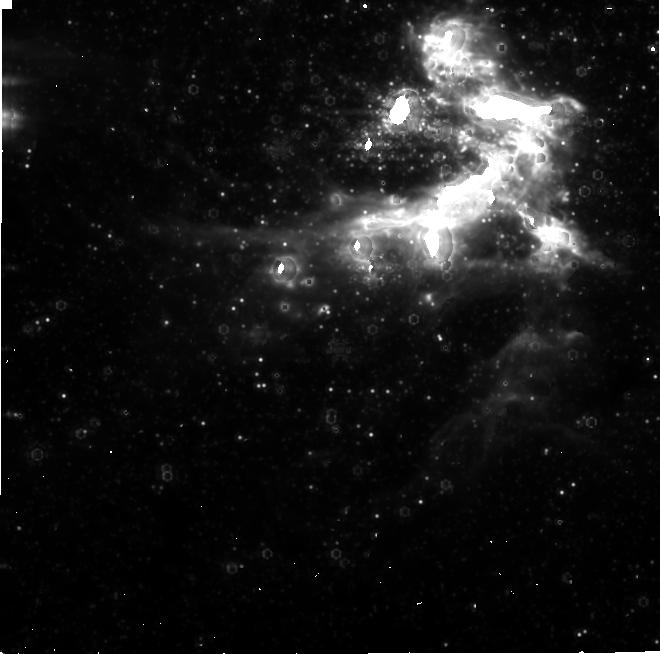
Target: SGRA
Instrument: NIRCAM
Filter: F480M
Exposure: 5.3 h
Observation ID: jw02235-o002_t001_nircam_clear-f480m-sub640

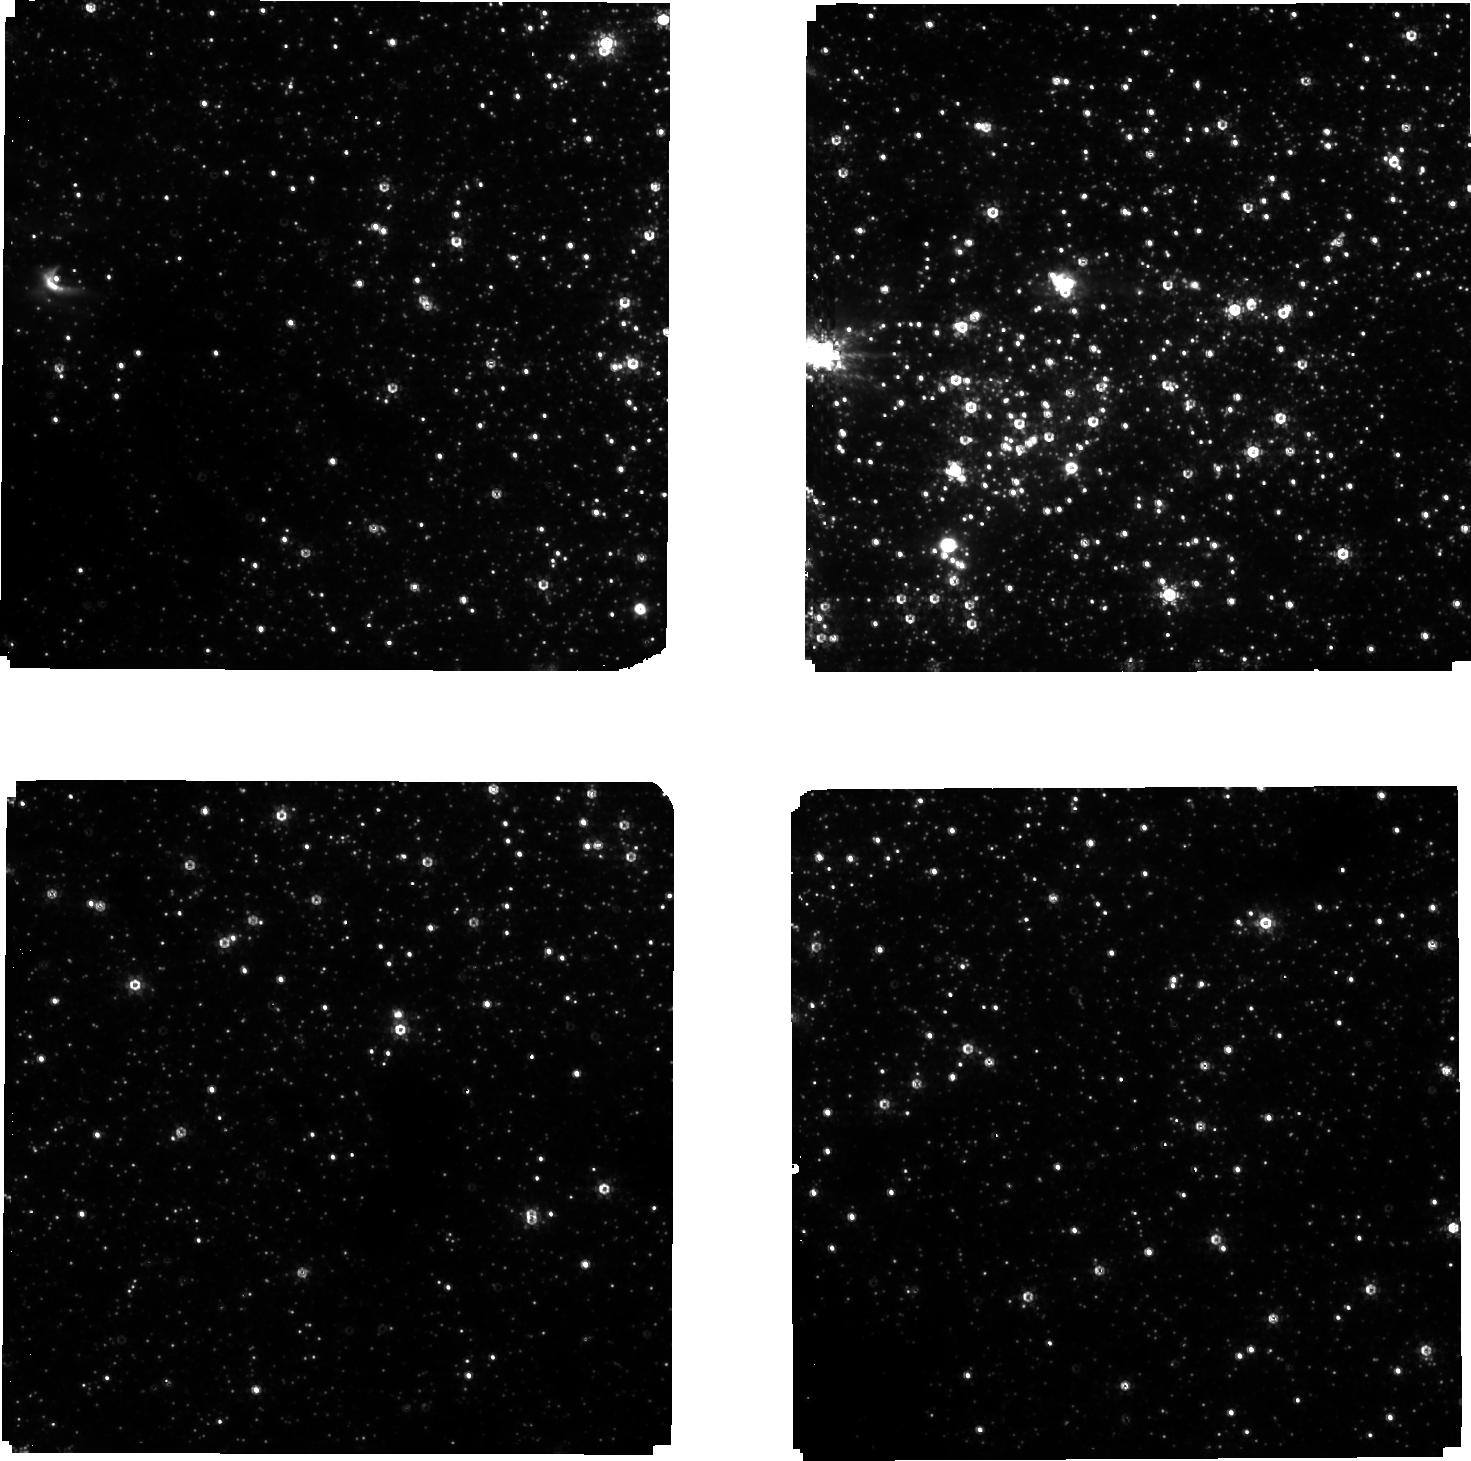
Target: SGRA
Instrument: NIRCAM
Filter: F210M
Exposure: 5.3 h
Observation ID: jw02235-o002_t001_nircam_clear-f210m-sub640

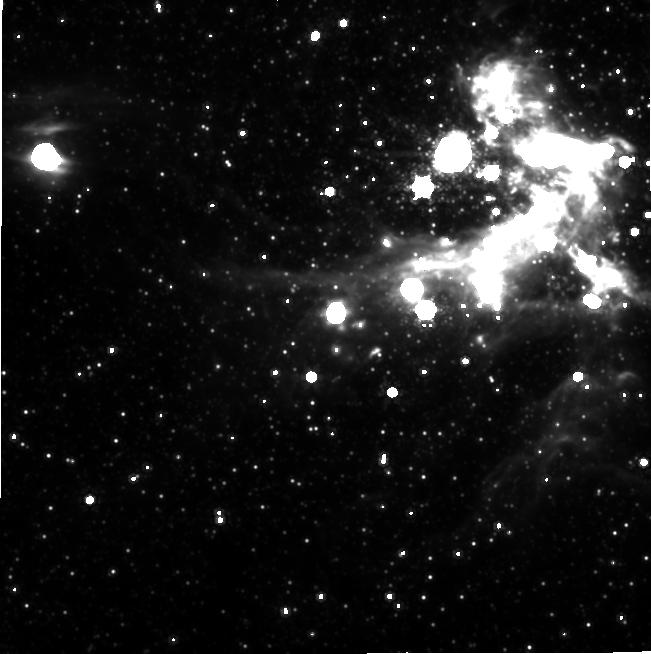
Target: SGRA
Instrument: NIRCAM
Filter: F480M
Exposure: 5.3 h
Observation ID: jw02235-o001_t001_nircam_clear-f480m-sub640

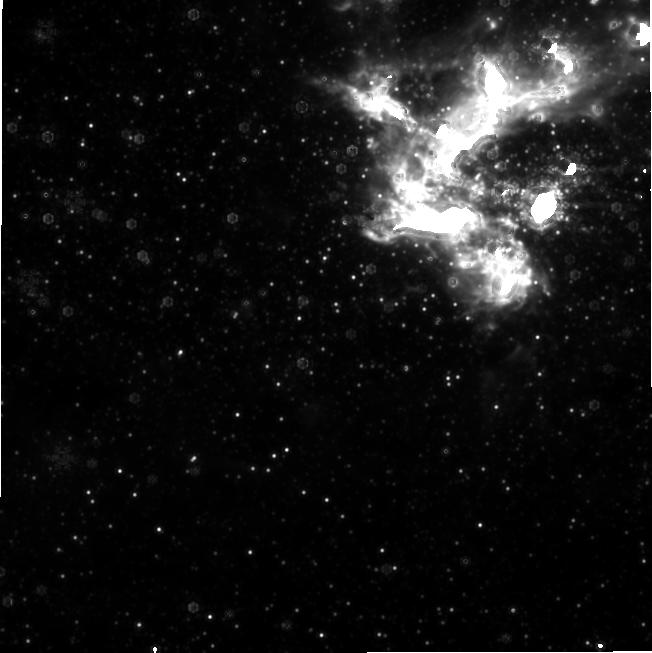
Target: SGRA
Instrument: NIRCAM
Filter: F480M
Exposure: 3.3 h
Observation ID: jw02235-o005_t001_nircam_clear-f480m-sub640

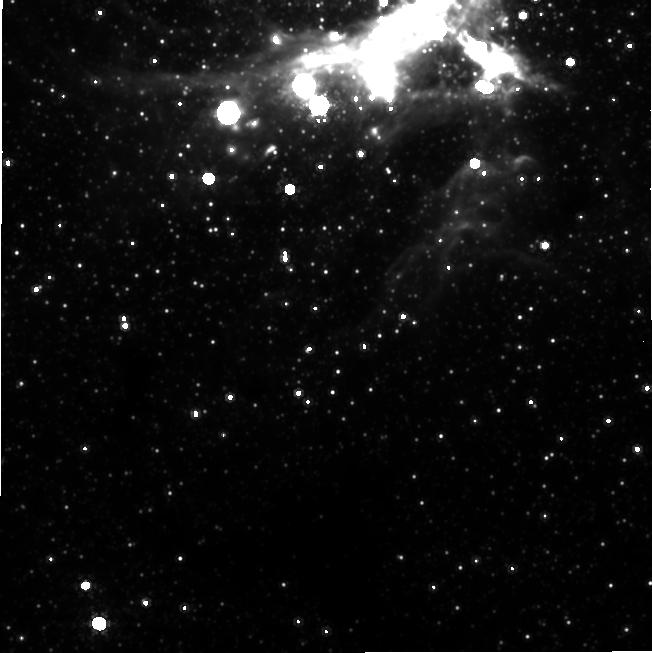
Target: SGRA
Instrument: NIRCAM
Filter: F480M
Exposure: 5 h
Observation ID: jw02235-o003_t001_nircam_clear-f480m-sub640

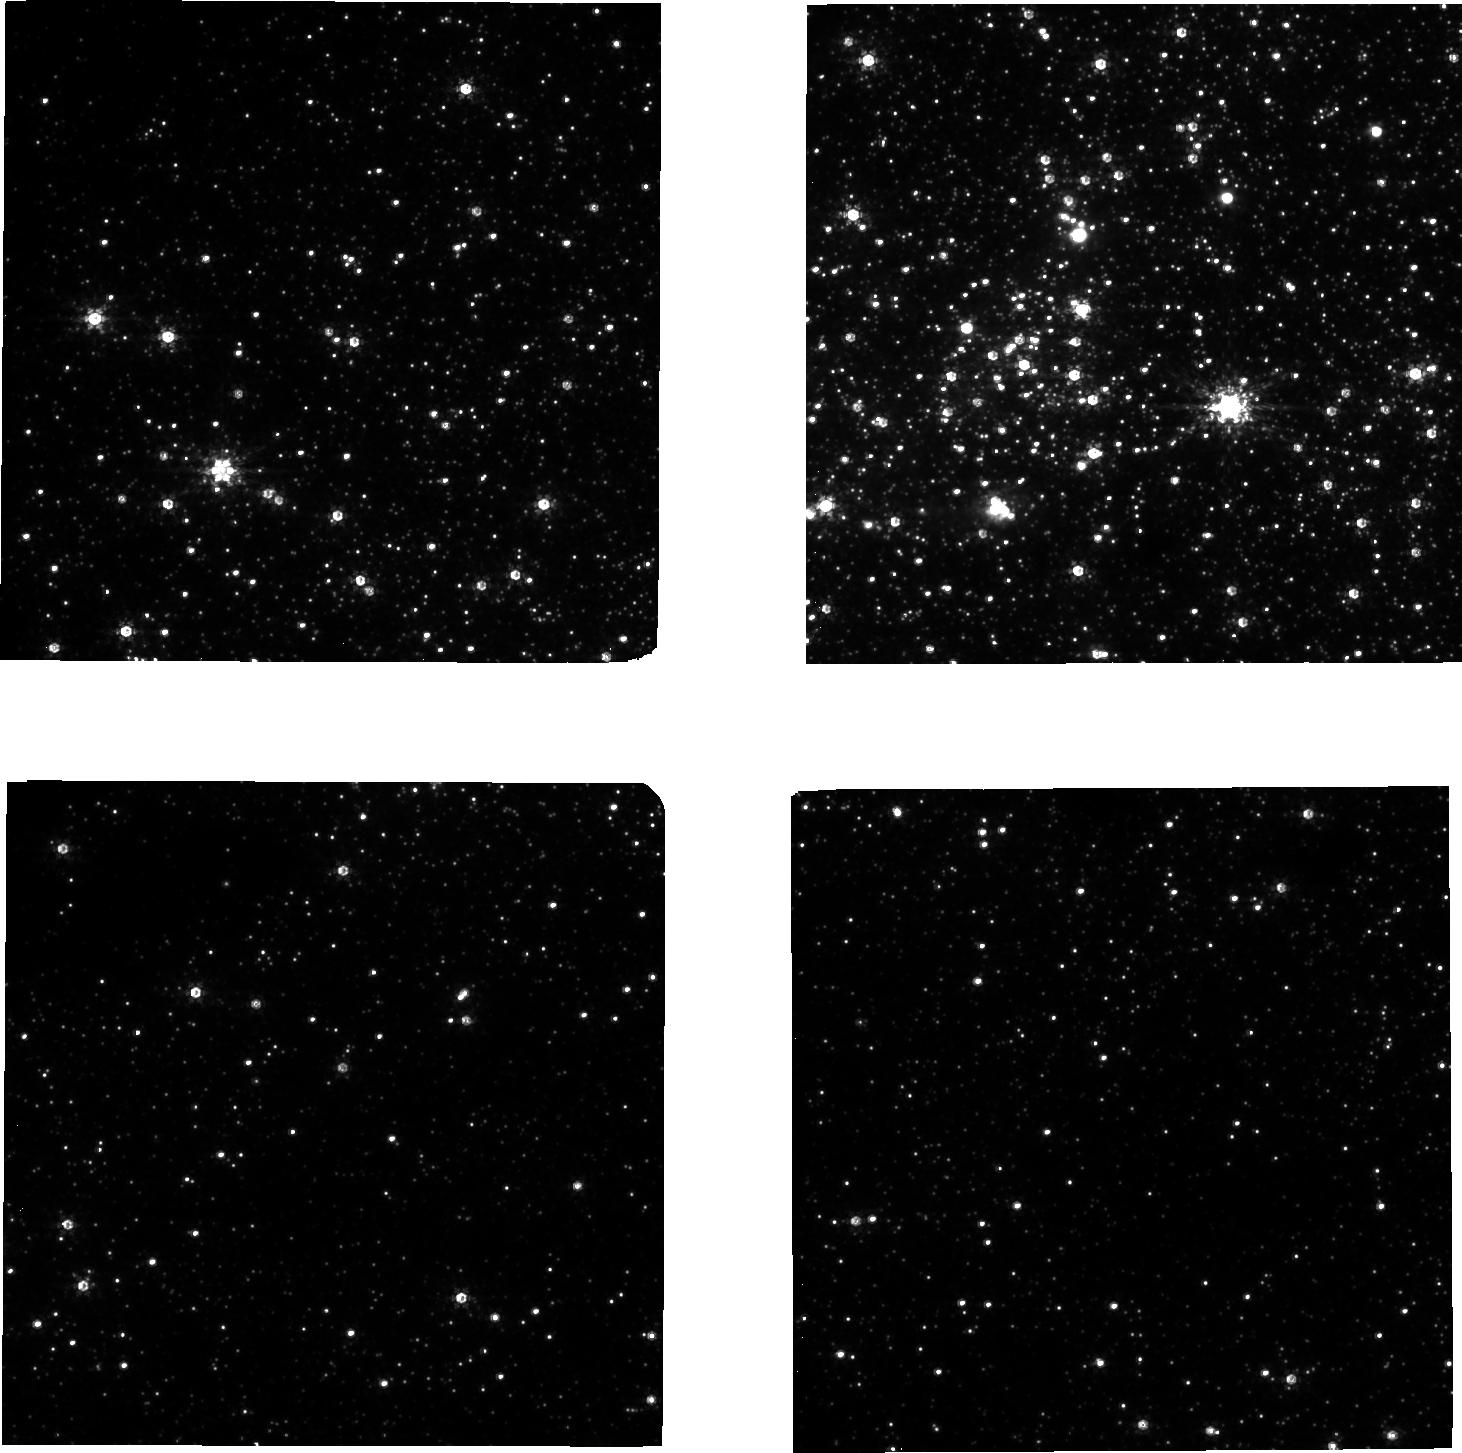
Target: SGRA
Instrument: NIRCAM
Filter: F210M
Exposure: 3.3 h
Observation ID: jw02235-o005_t001_nircam_clear-f210m-sub640

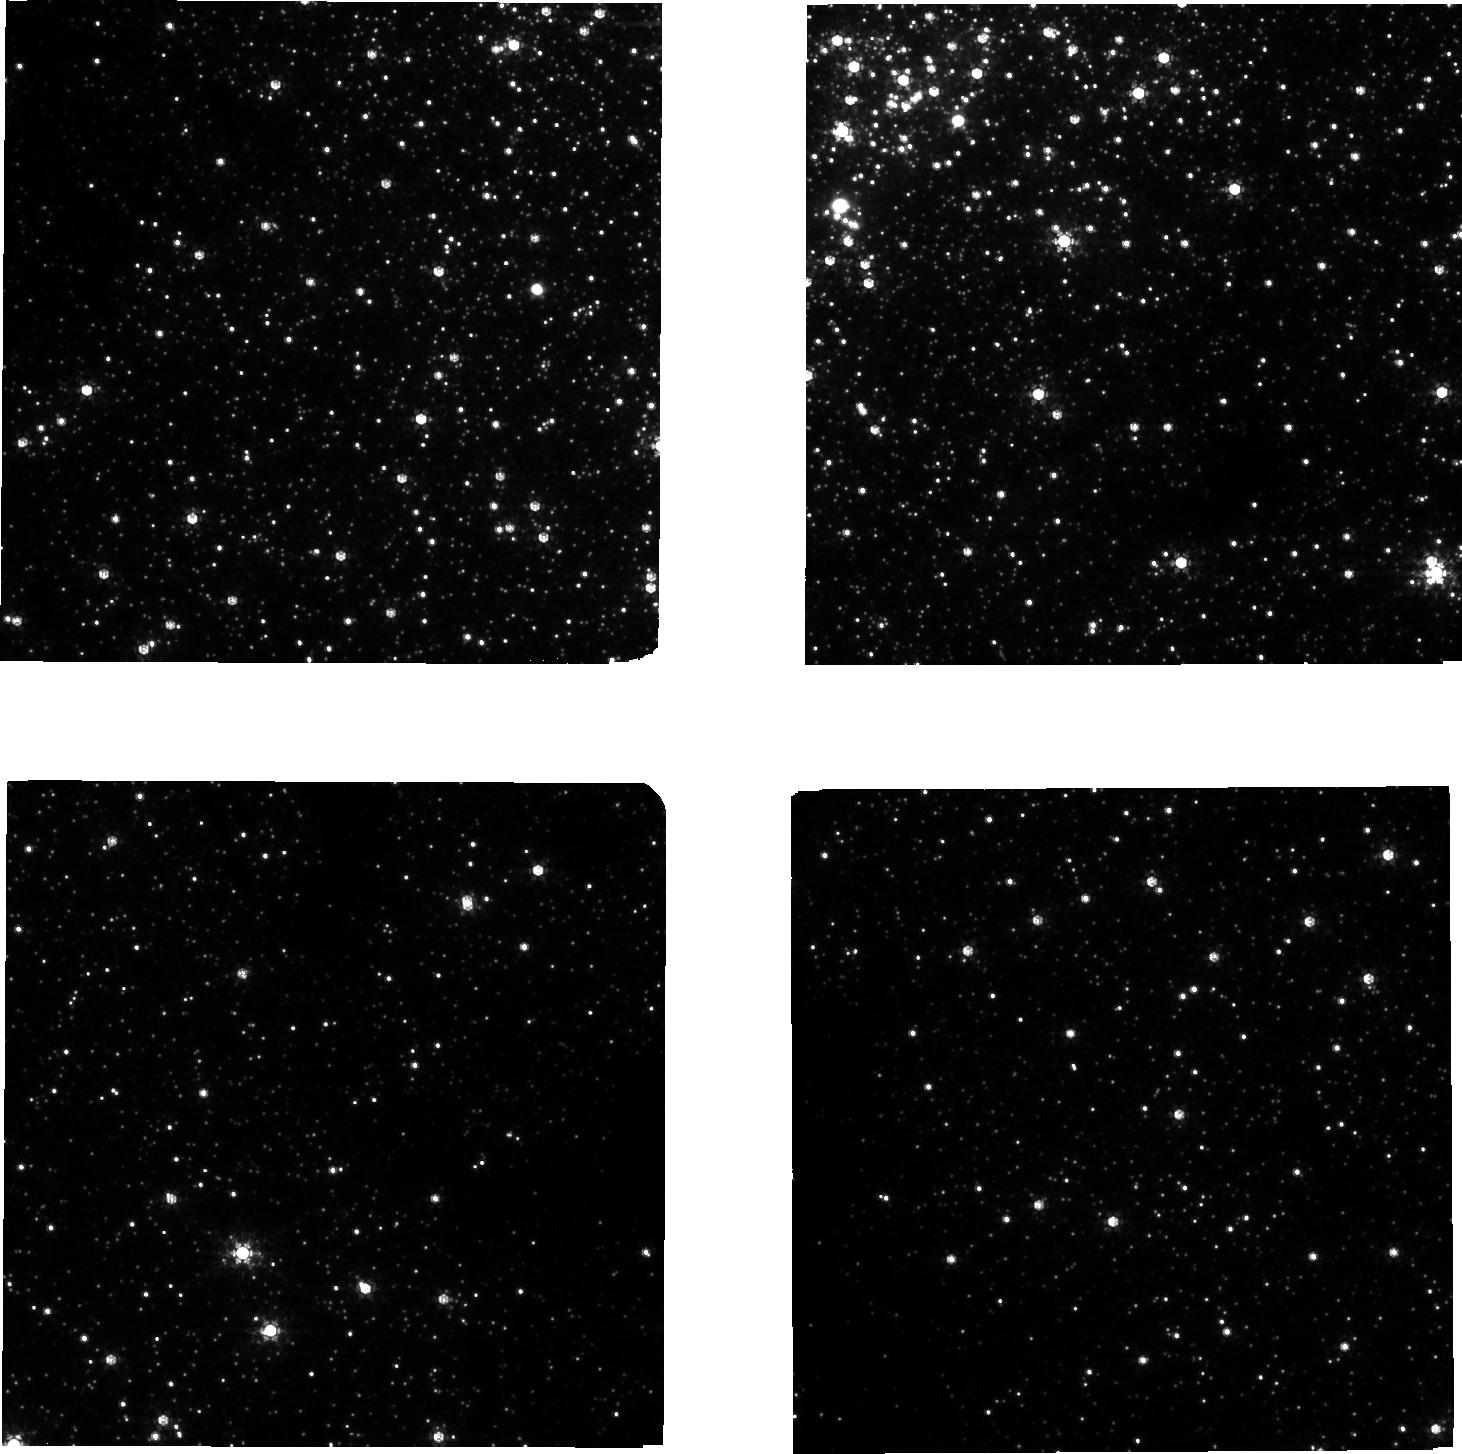
Target: SGRA
Instrument: NIRCAM
Filter: F210M
Exposure: 5 h
Observation ID: jw02235-o003_t001_nircam_clear-f210m-sub640

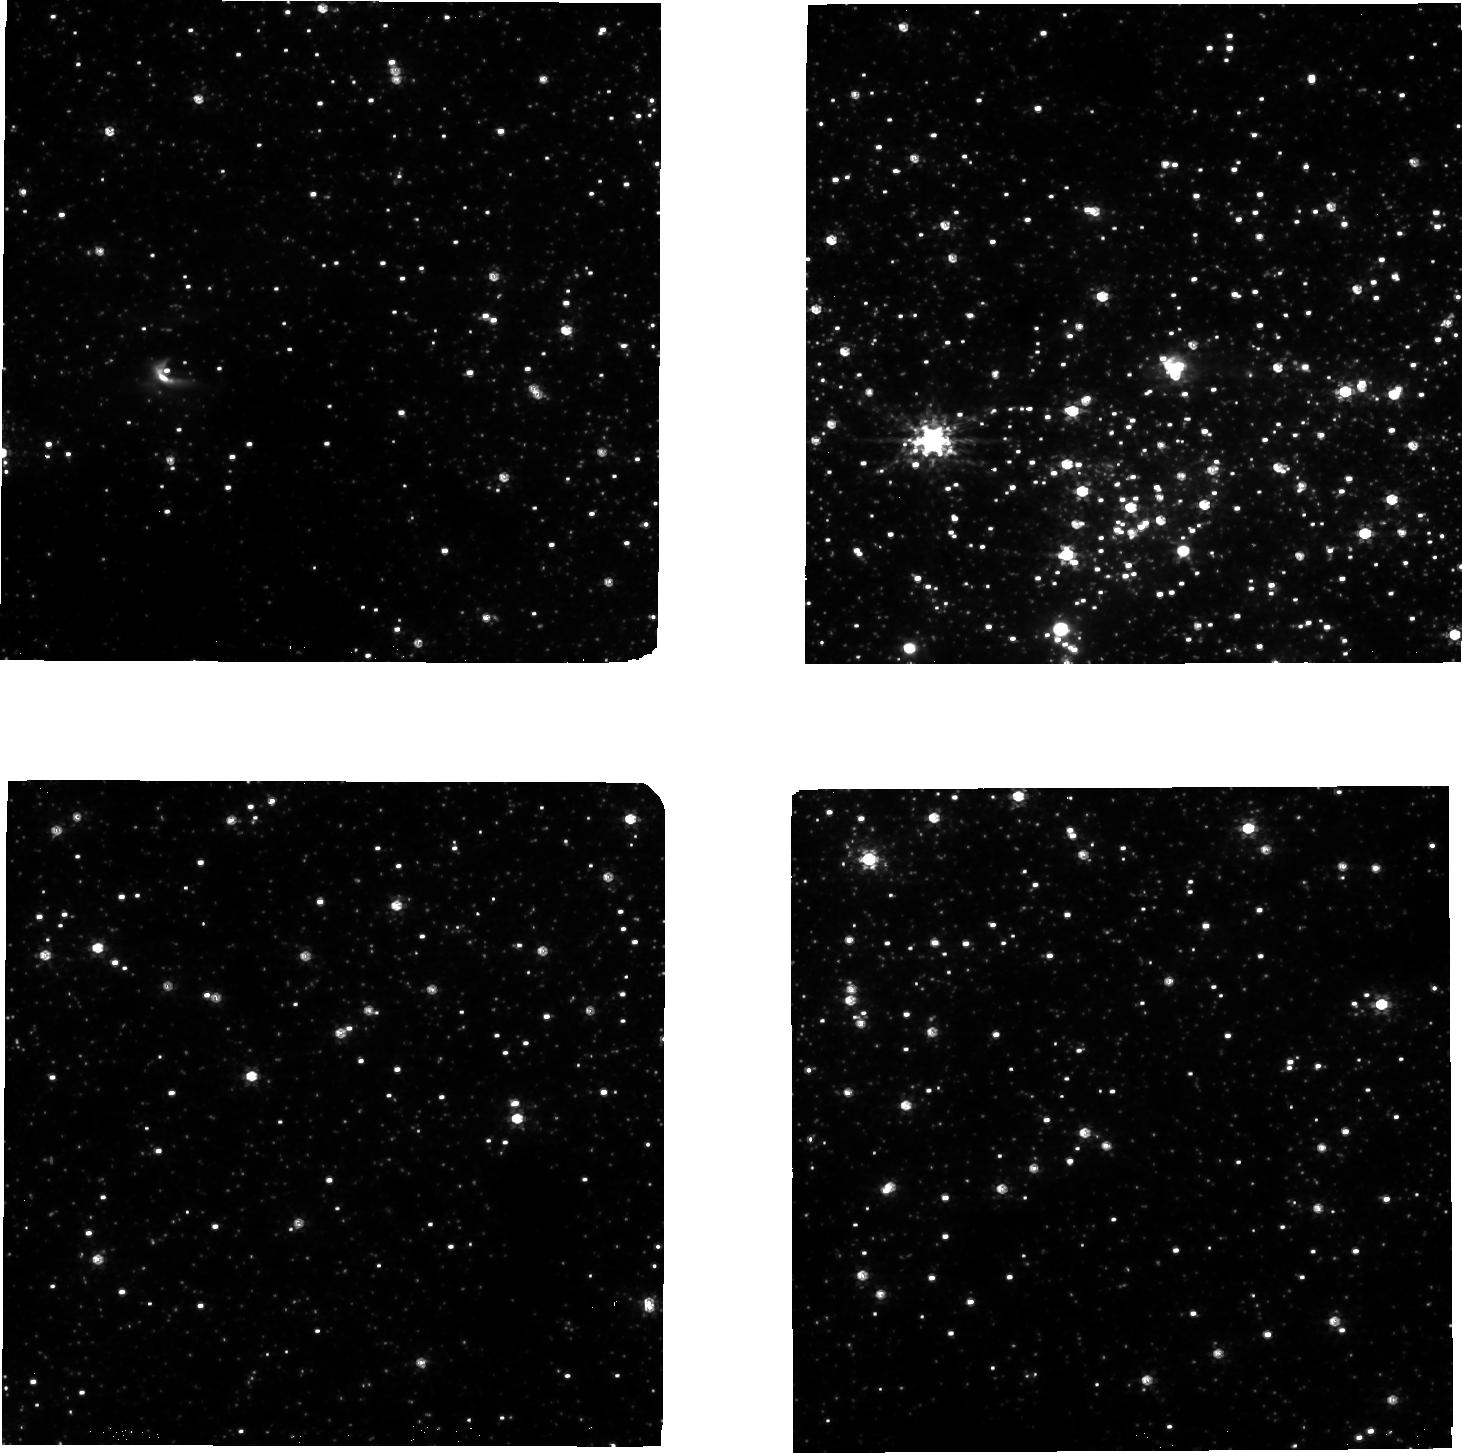
Target: SGRA
Instrument: NIRCAM
Filter: F210M
Exposure: 5.3 h
Observation ID: jw02235-o001_t001_nircam_clear-f210m-sub640

Imaging the Shadow of a Black Hole through Sgr A* Monitoring (PI: Yusef-Zadeh, Farhad)

We propose to monitor the near-IR flare emission of Sgr A* at two wavelengths using NIRCam imaging. The observations will consist of 3 8-hour episodes to be carried out simulataneously with observations by ALMA and the Event Horizon Telescope (EHT). Simultaneous measurements at 2.1 and 4.8 microns provide the spectral evolution of IR flare emission. This yields information about the particle acceleration process and subsequent synchrotron cooling of the highest-energy particles. Using an adiabatic expansion model, the IR light curve can then be used to determine the spectrum and the variability of submm emission across the multiple flares that are likely during the course of the EHT observations. The predicted submm variability is a necessary component in being able to construct an image of the black hole shadow from the EHT observations. The proposed simultaneous IR and submm observations of the variability of Sgr A* will be key to the EHT's success.